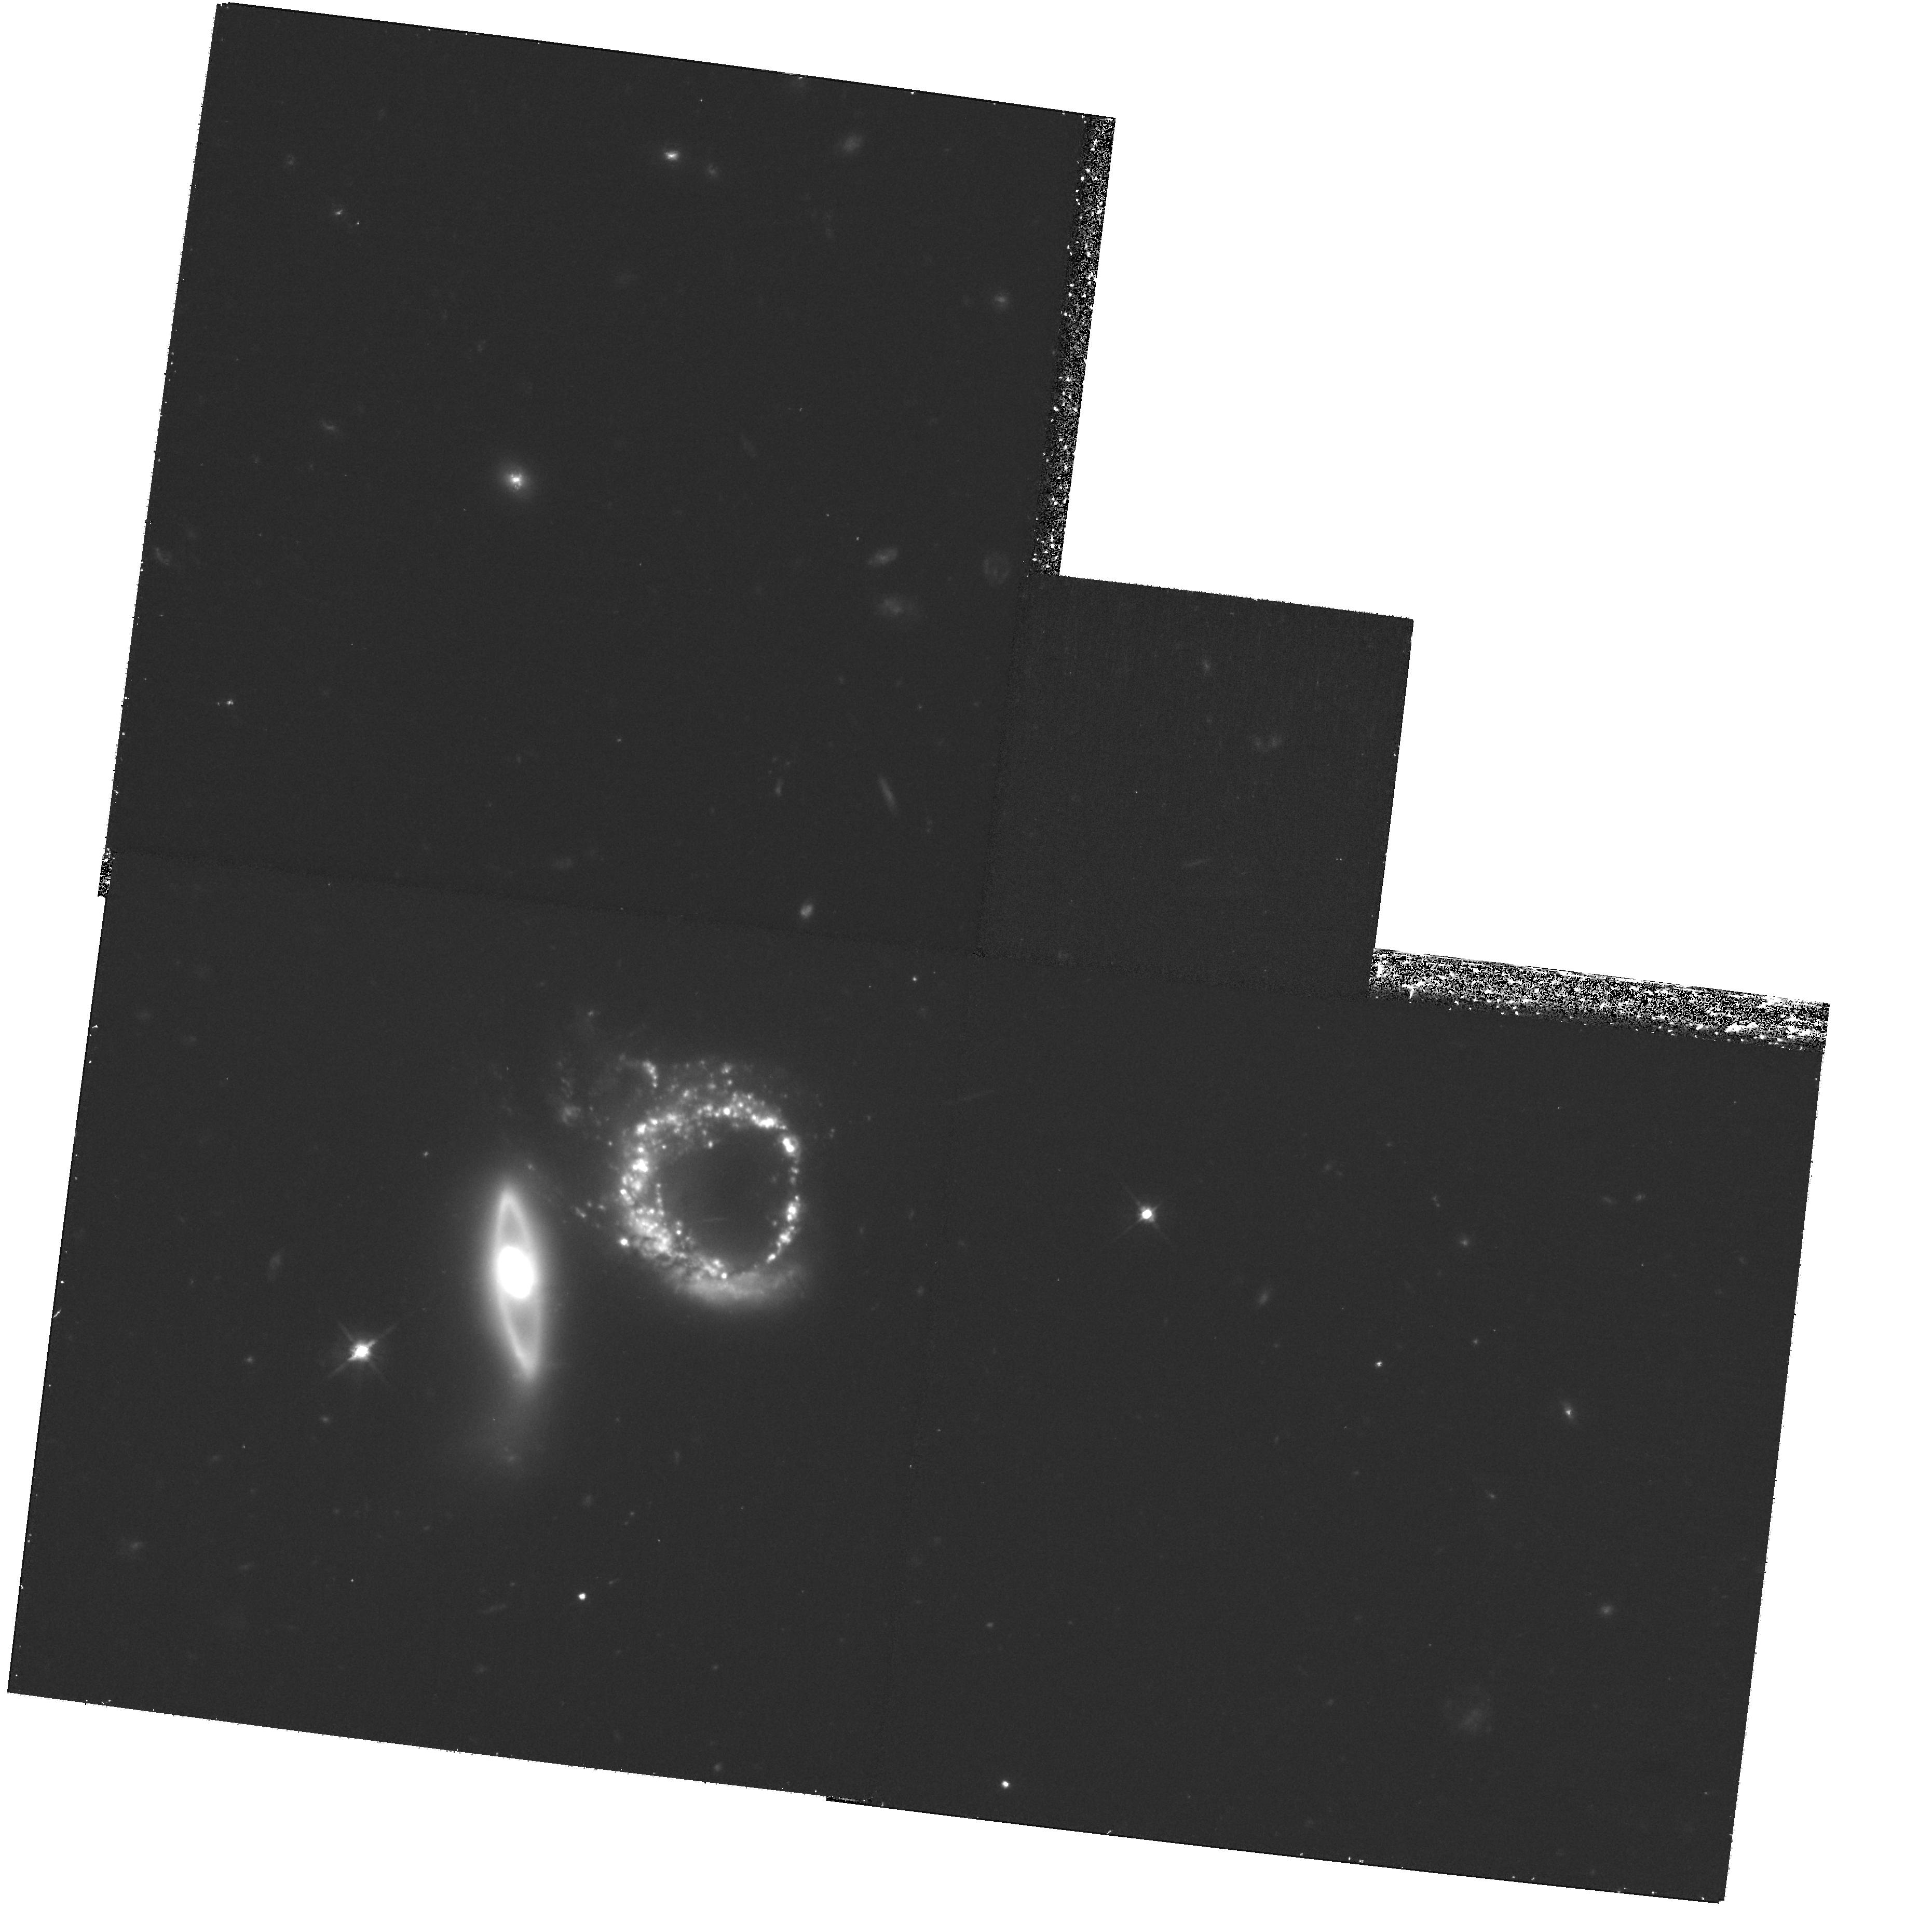
Target: ARP-147
Instrument: WFPC2/PC
Filter: F606W
Exposure: 1.2 h
Observation ID: hst_11902_72_wfpc2_pc_f606w_ub8k72

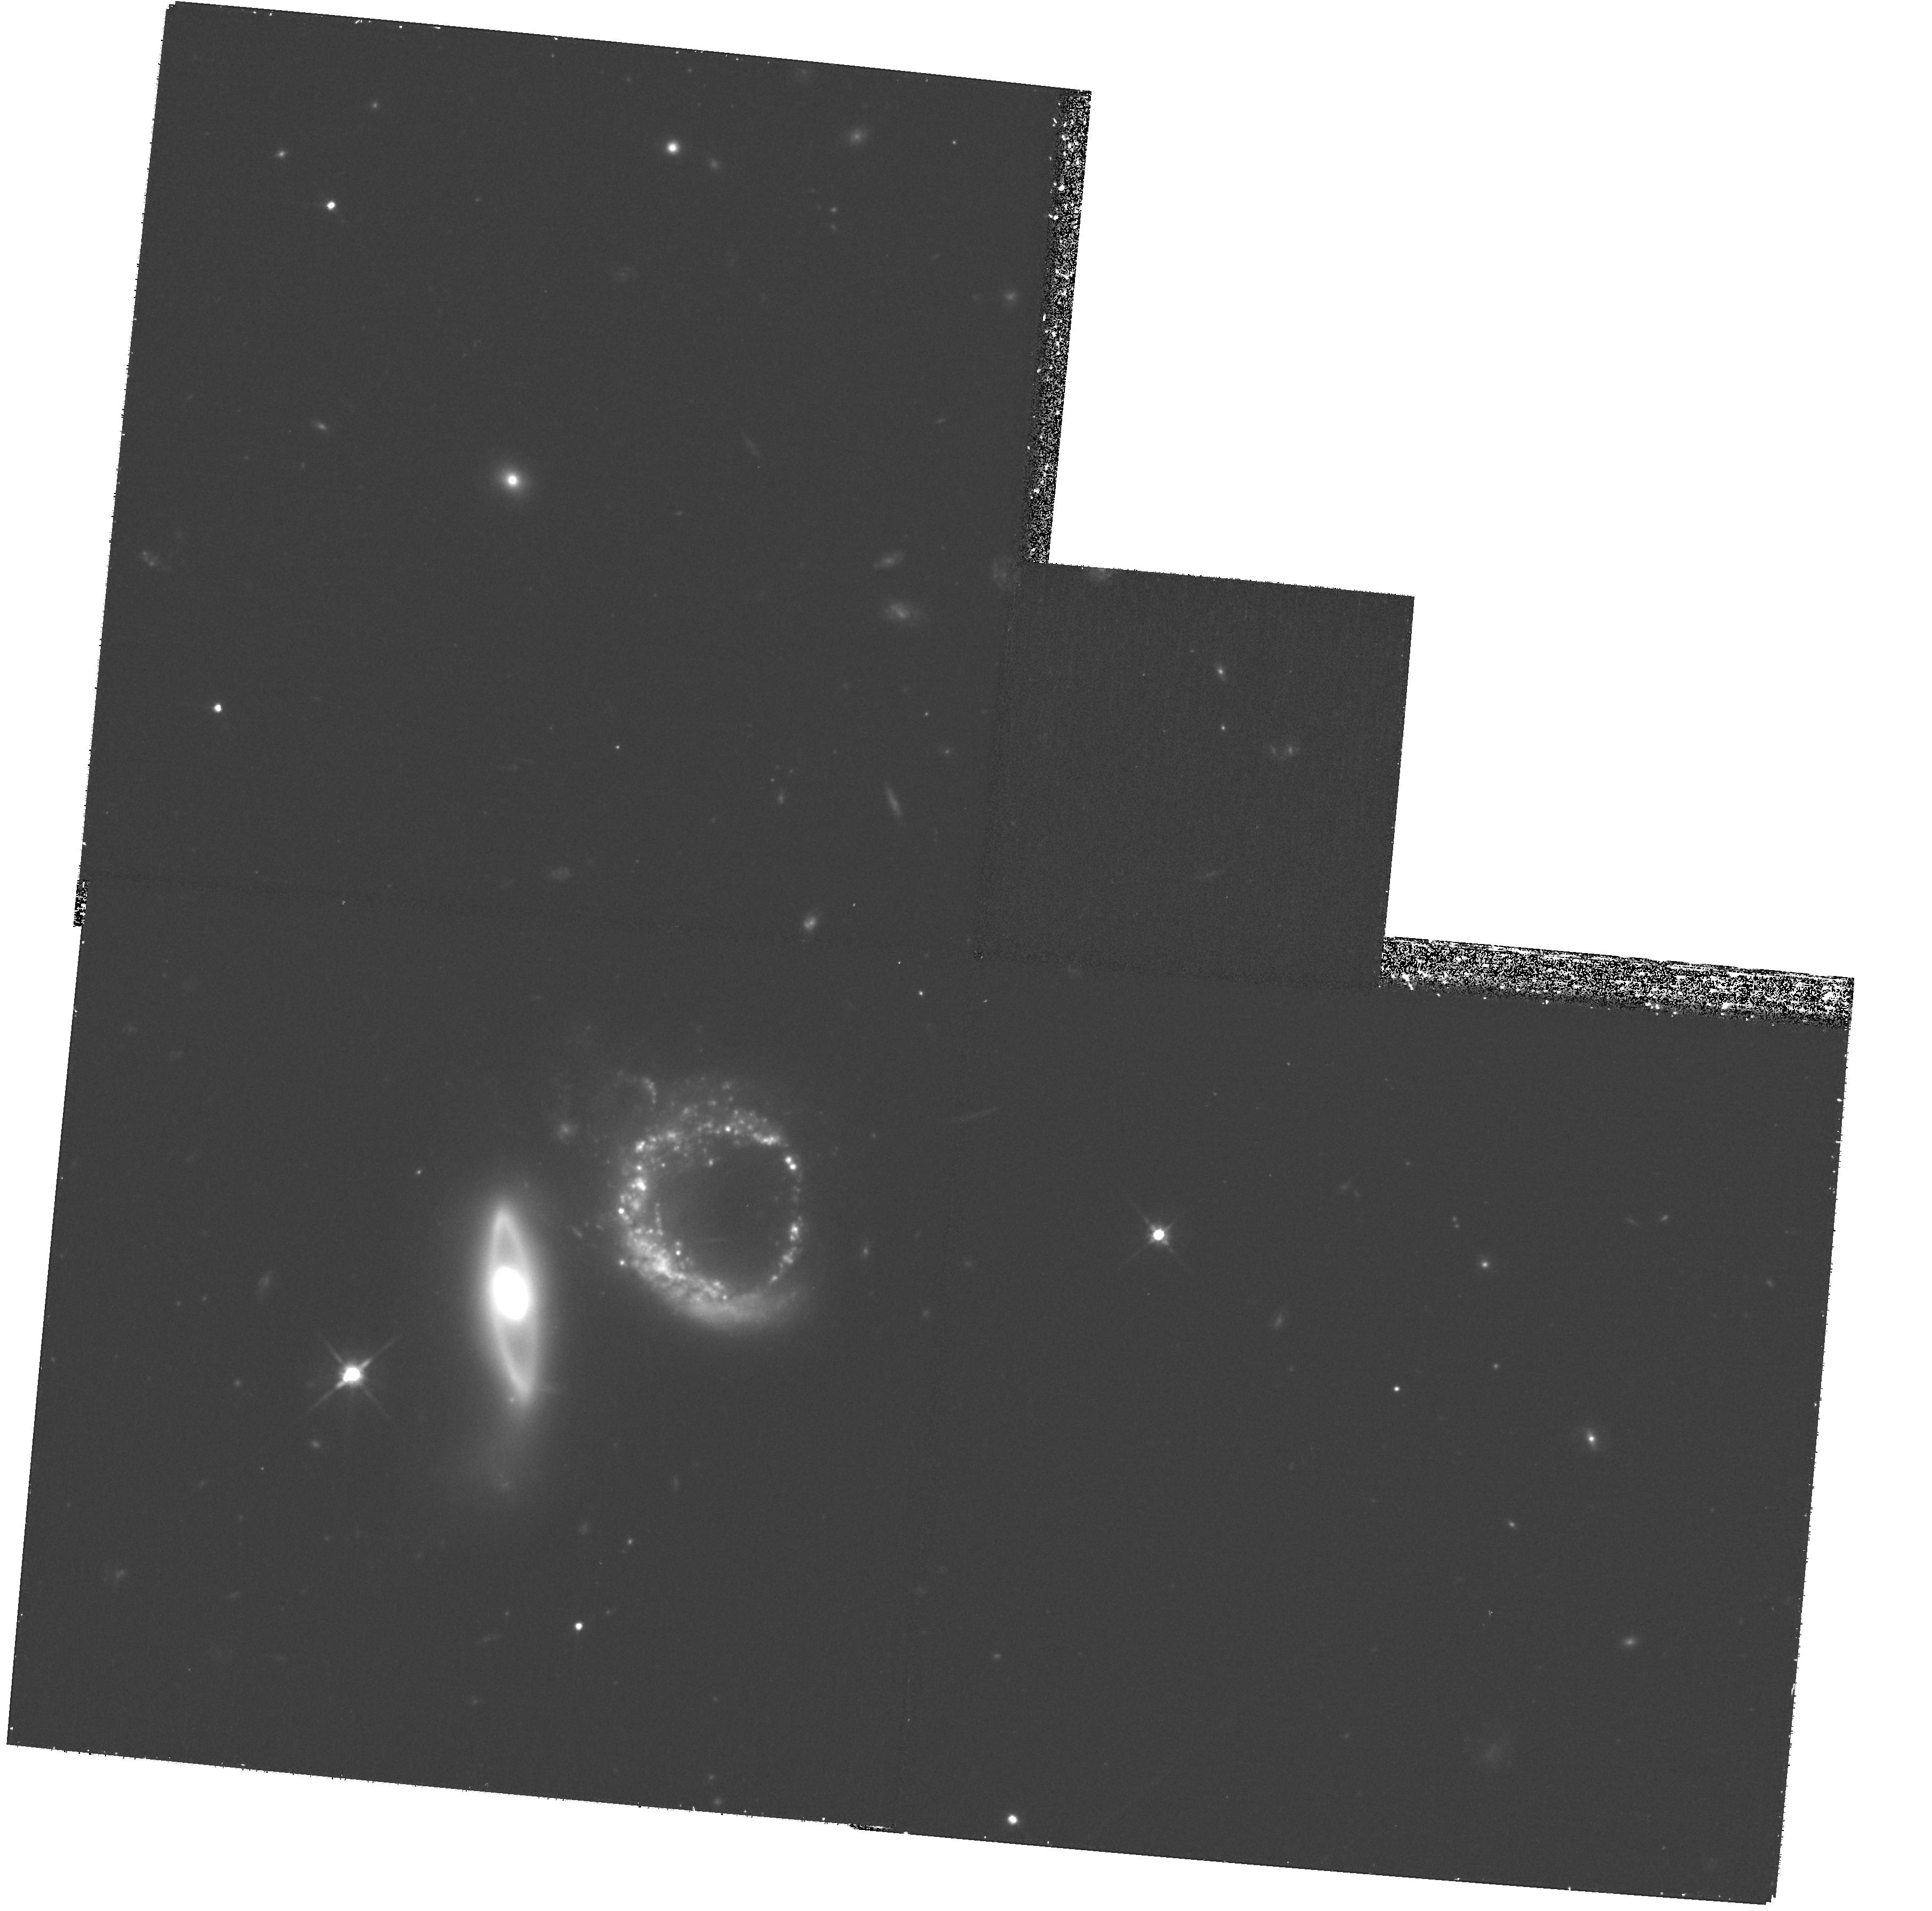
Target: ARP-147
Instrument: WFPC2/PC
Filter: F814W
Exposure: 1.2 h
Observation ID: hst_11902_73_wfpc2_pc_f814w_ub8k73

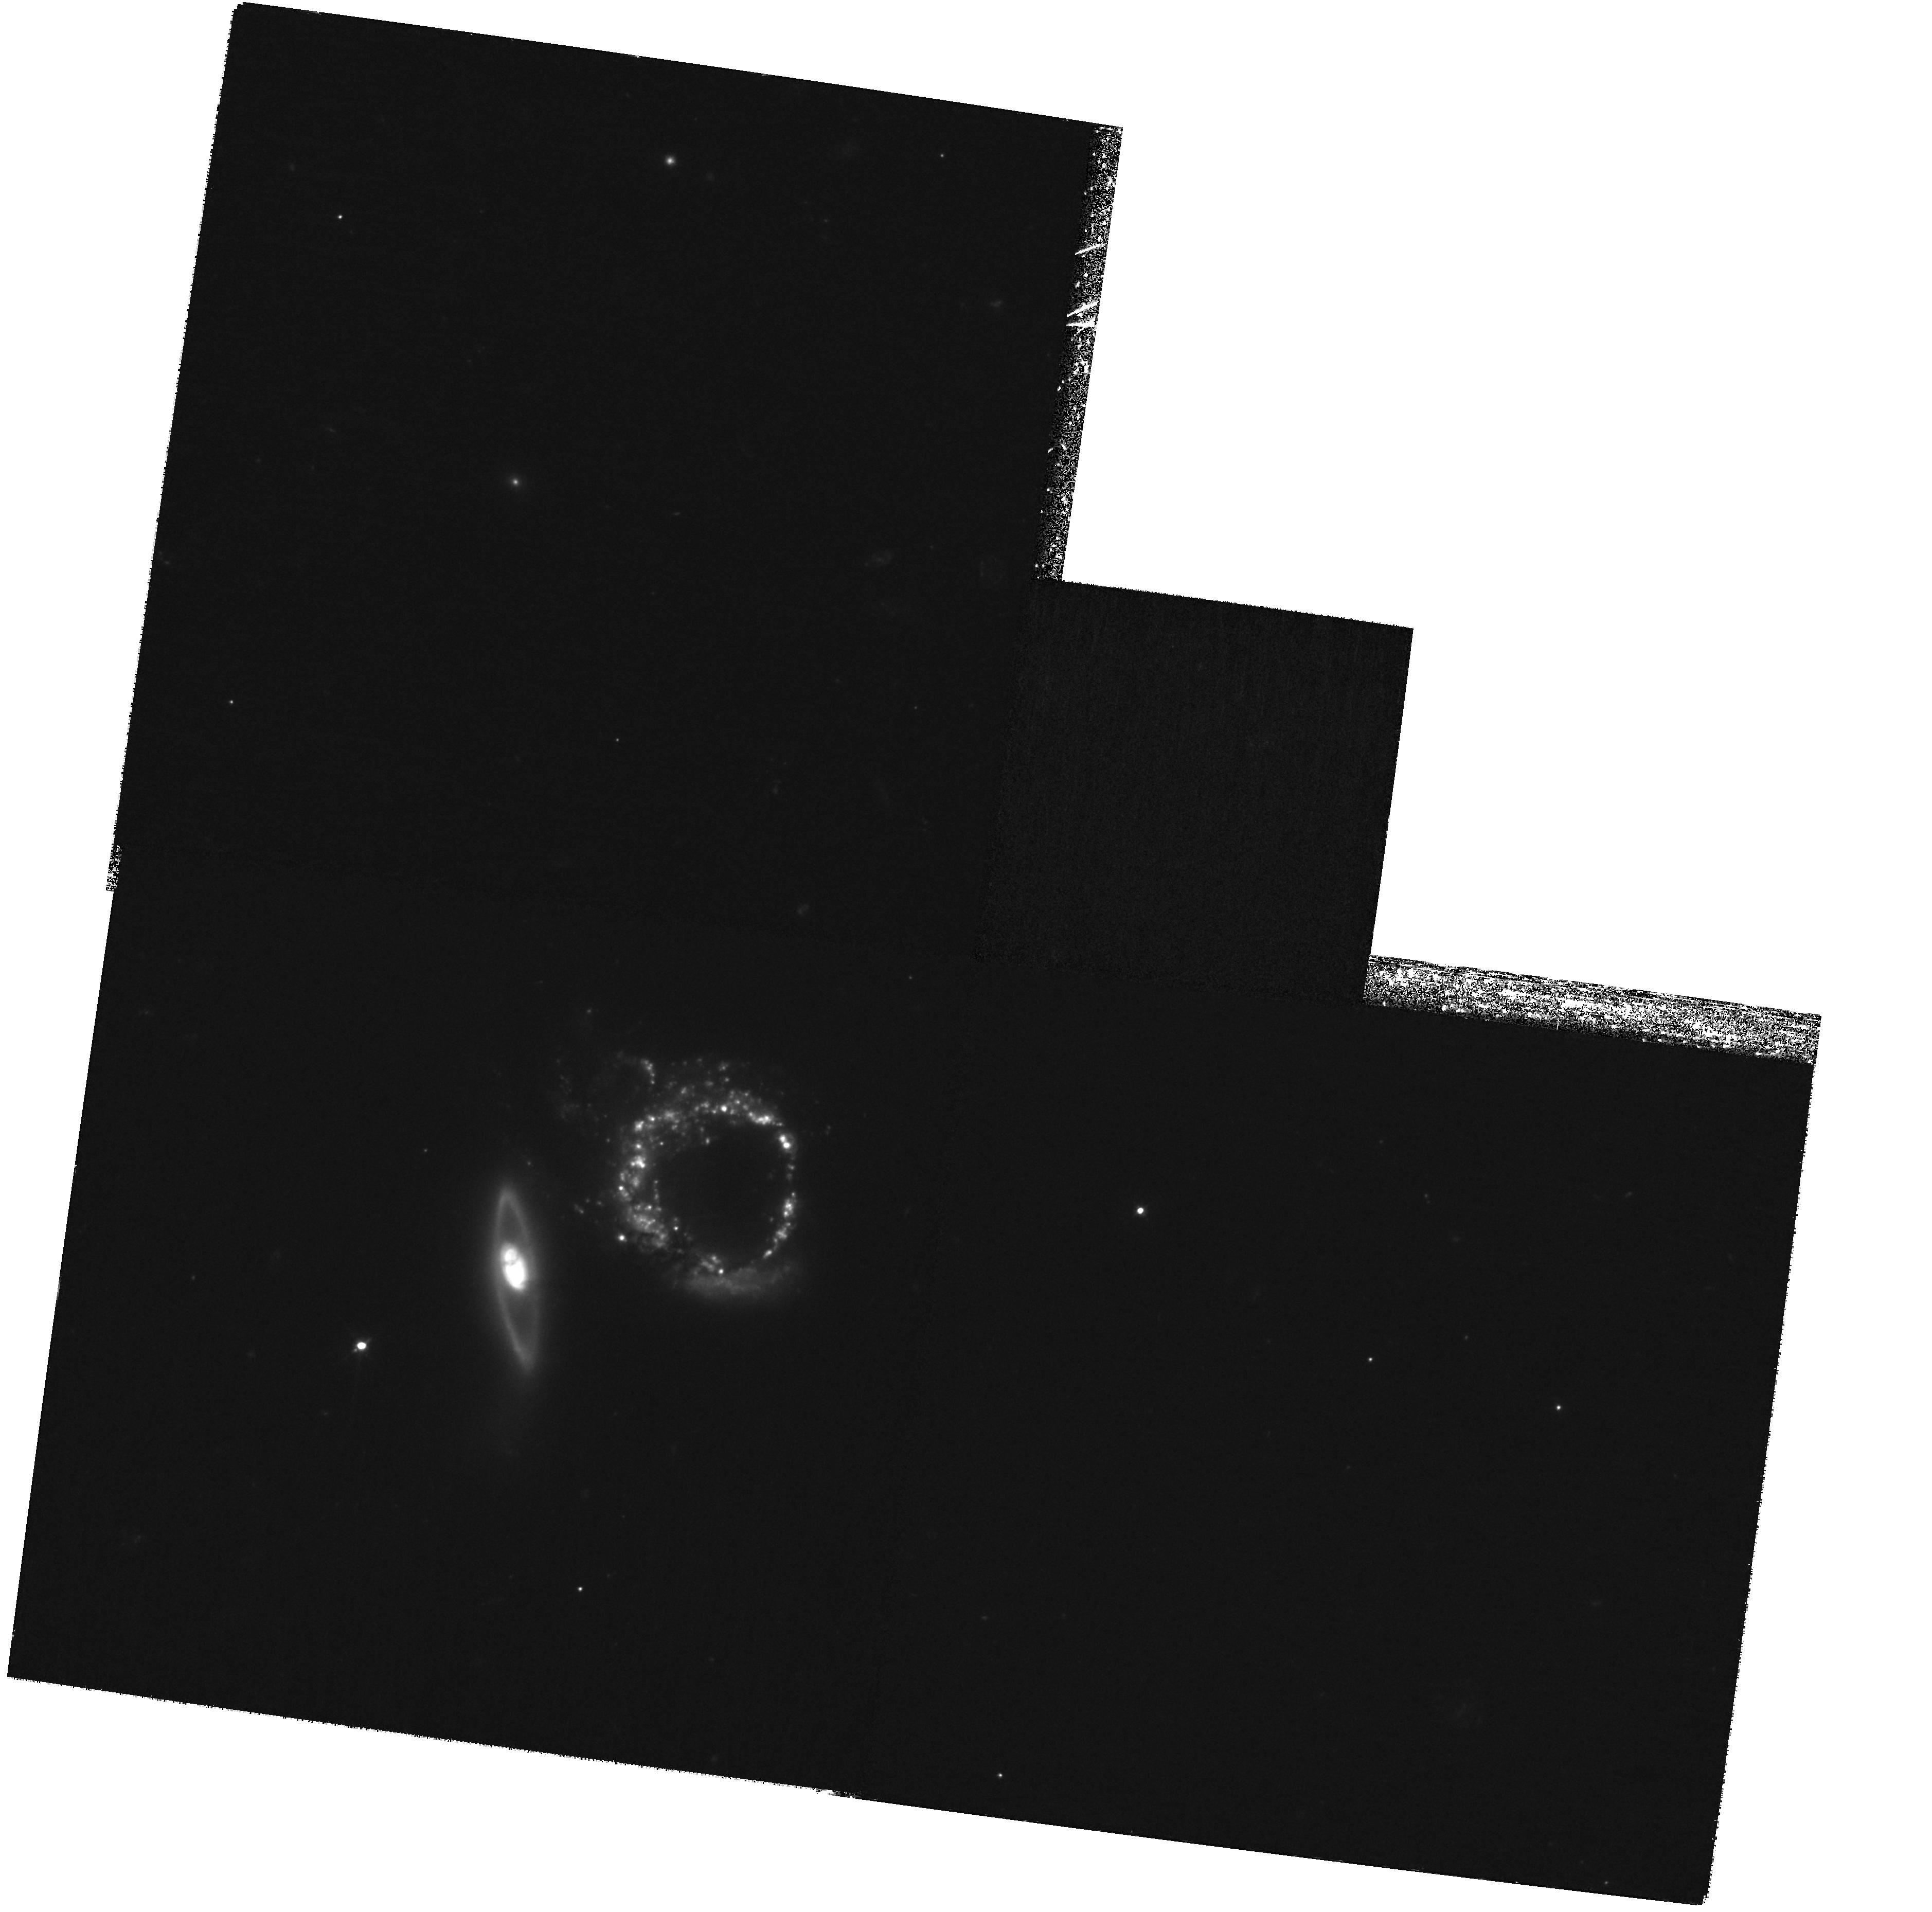
Target: ARP-147
Instrument: WFPC2/PC
Filter: F450W
Exposure: 2.4 h
Observation ID: hst_11902_71_wfpc2_pc_f450w_ub8k71

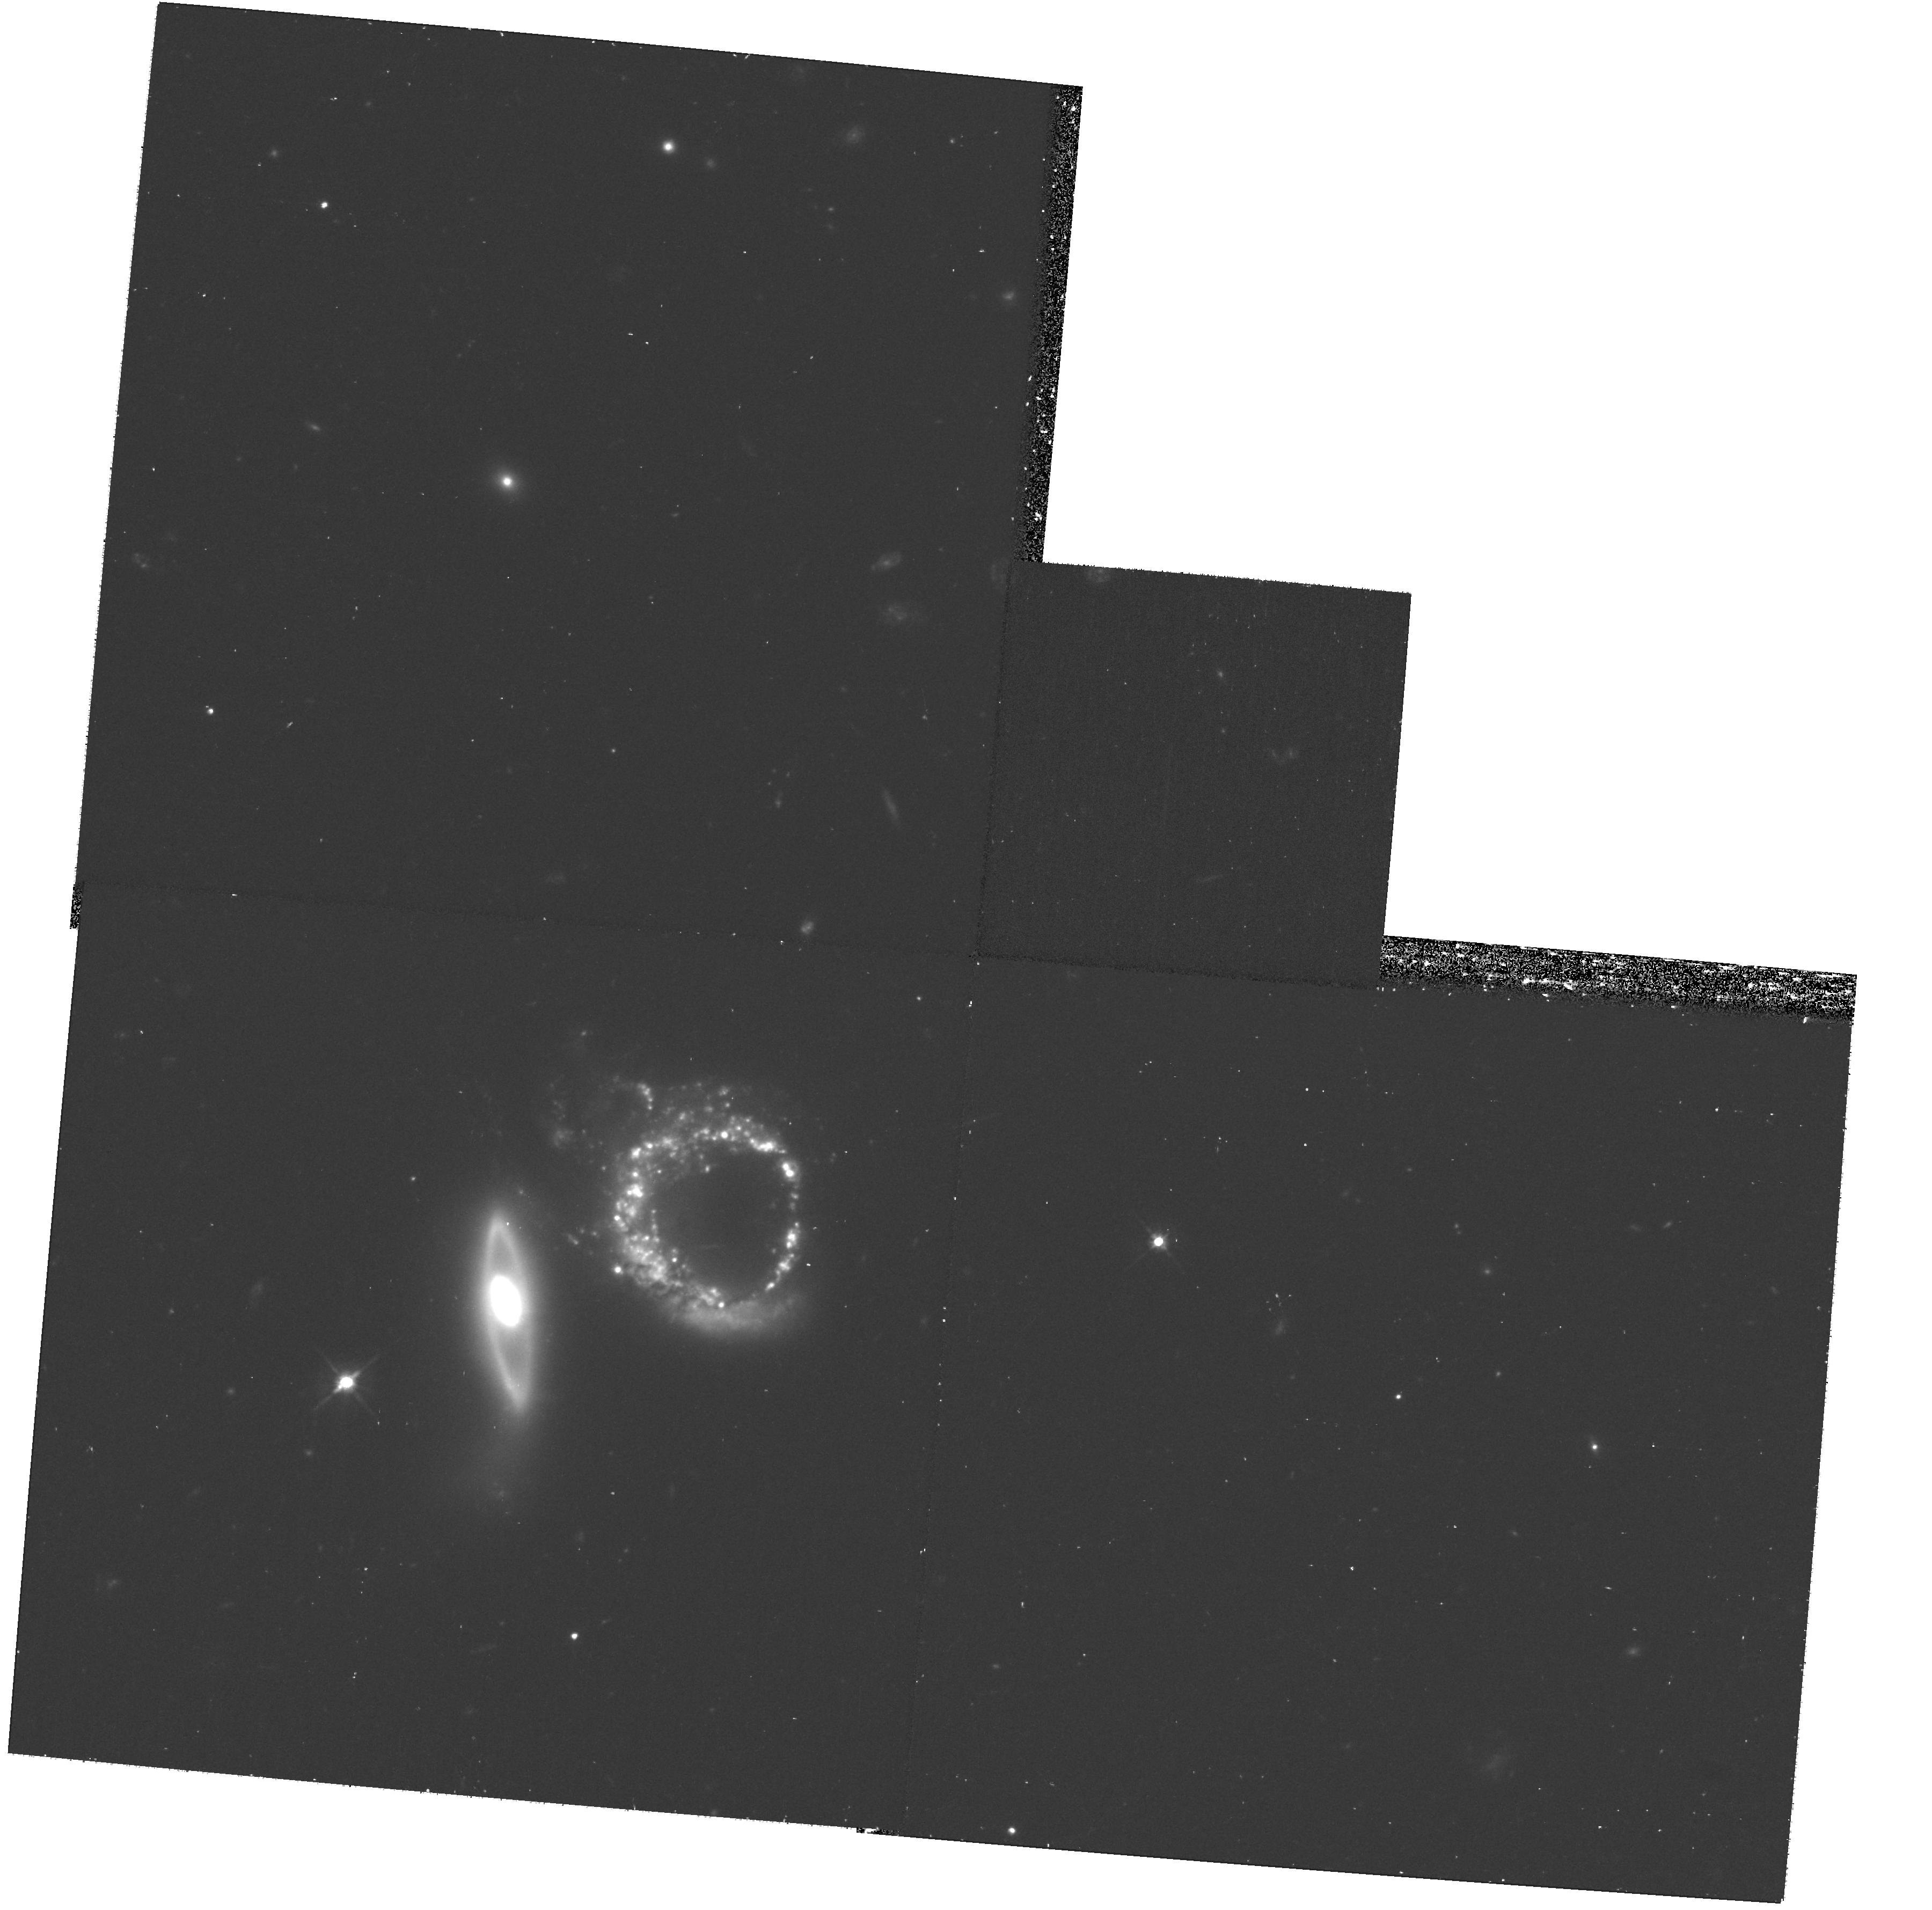
Target: ARP-147
Instrument: WFPC2/PC
Filter: F606W
Exposure: 37 min
Observation ID: hst_11902_74_wfpc2_pc_f606w_ub8k74

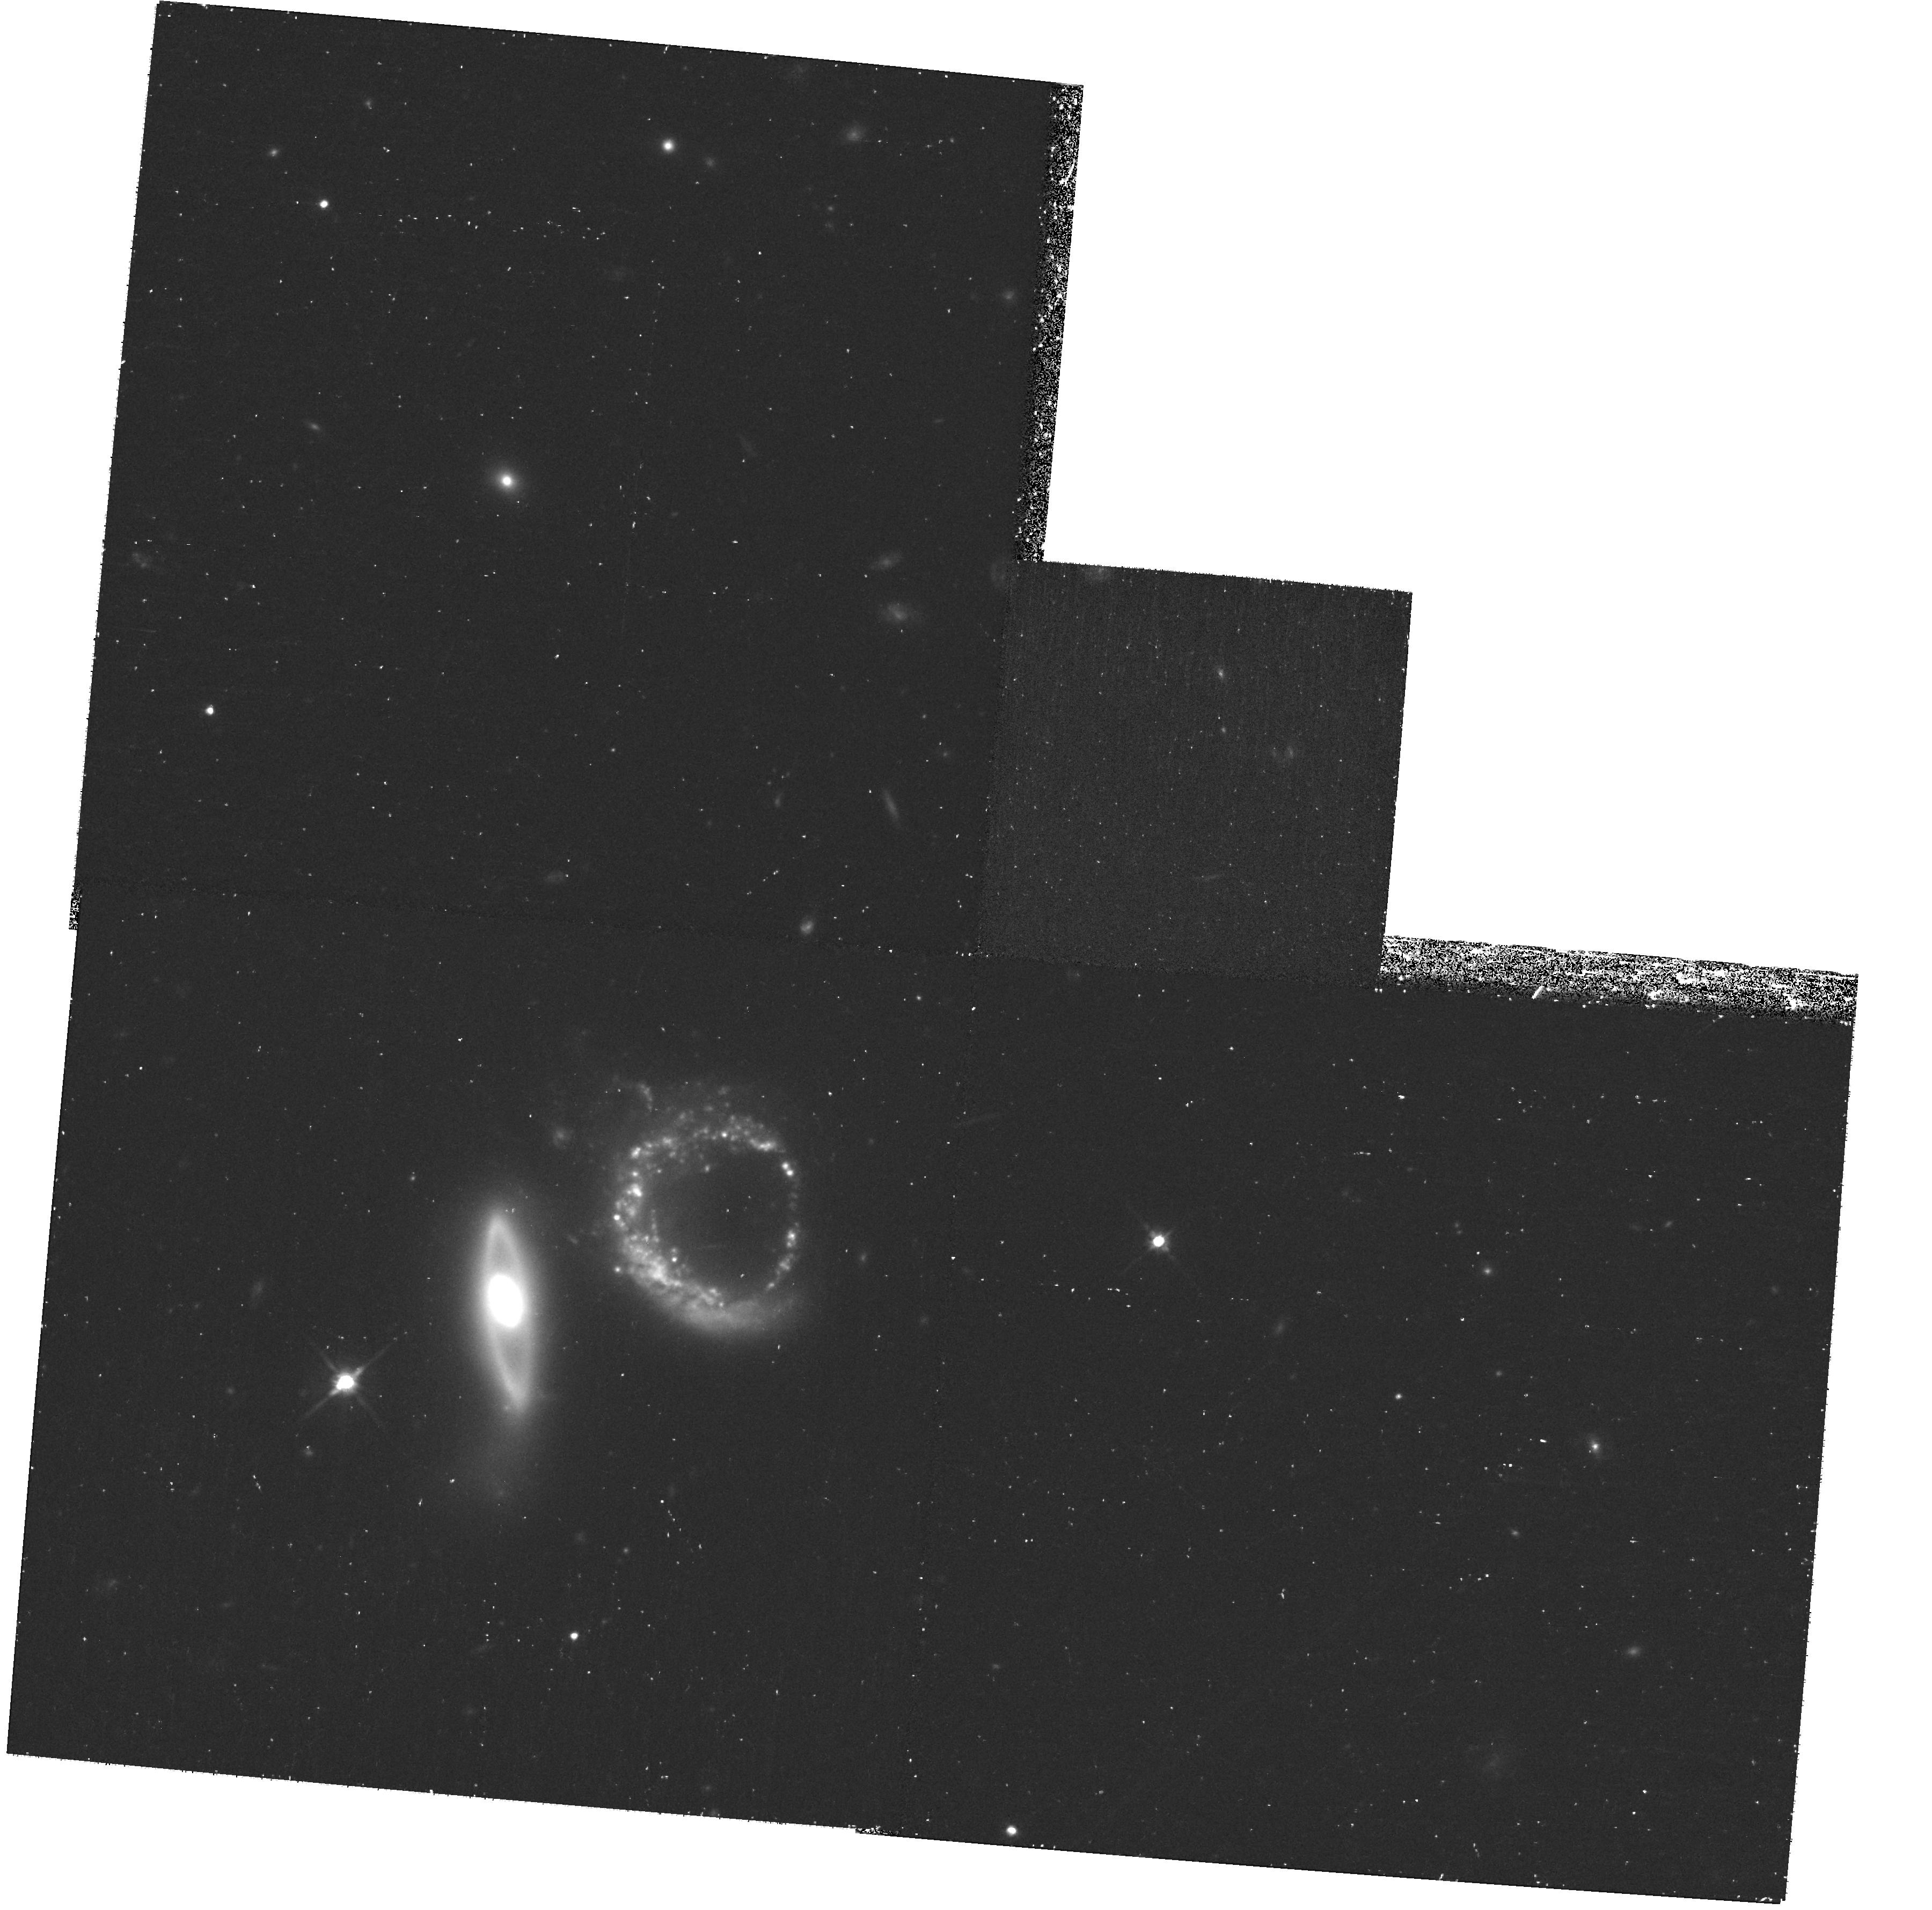
Target: ARP-147
Instrument: WFPC2/PC
Filter: F814W
Exposure: 37 min
Observation ID: hst_11902_74_wfpc2_pc_f814w_ub8k74

Different responses in interacting galaxies (PI: Livio, Mario)

We propose WFPC2 observations of the interacting spiral galaxies Arp 273 or Arp 147. Arp 273 is our first choice, and is a fascinating object in its own right, in that the two interacting galaxies exhibit different behaviors due to the interaction. The disk of the larger galaxy is extremely disturbed, but its nucleus shows few signs of activity (it is a LINER). In the smaller (nearly edge-on) galaxy on the other hand, the disk appears to be almost intact, but its nucleus experiences a starburst. The proposed observations are also intended to demonstrate that WFPC2 can produce outstanding science (and images) after the transition to Side B.